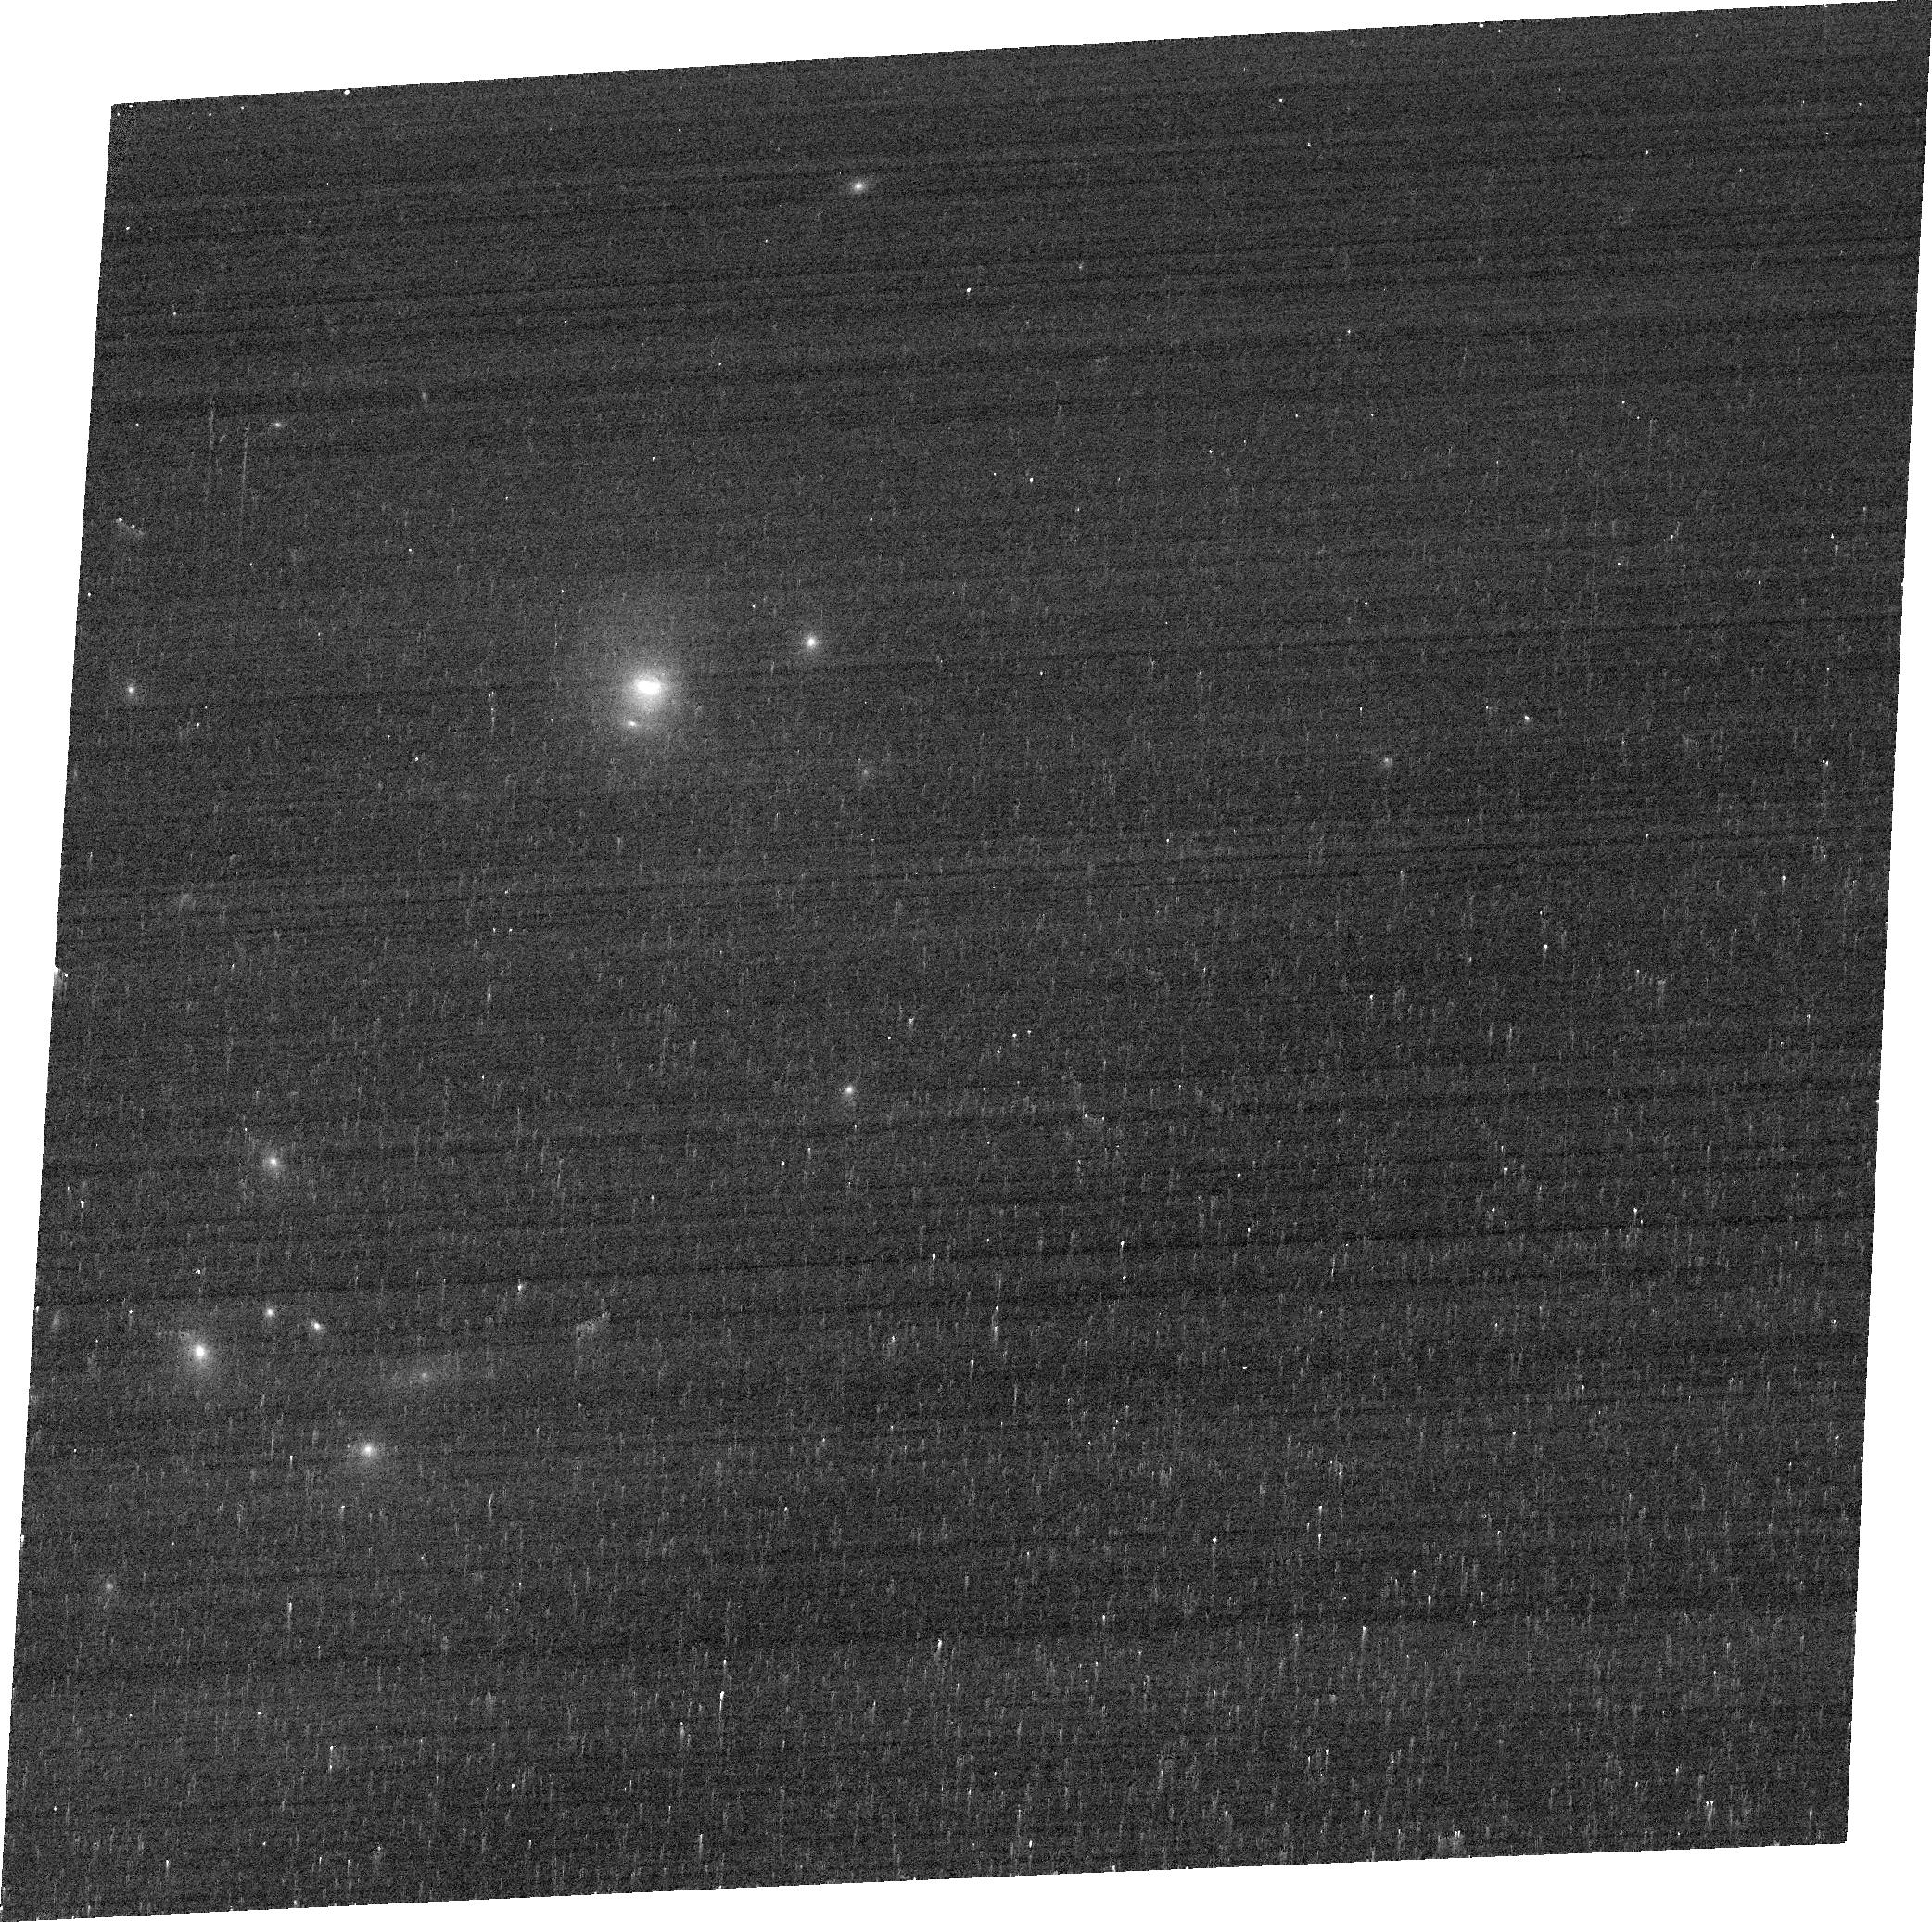
Target: B2-1435+30. Instrument: ACS/WFC. Filter: FR647M. Exposure: 3 min. Observation ID: jcmg10020

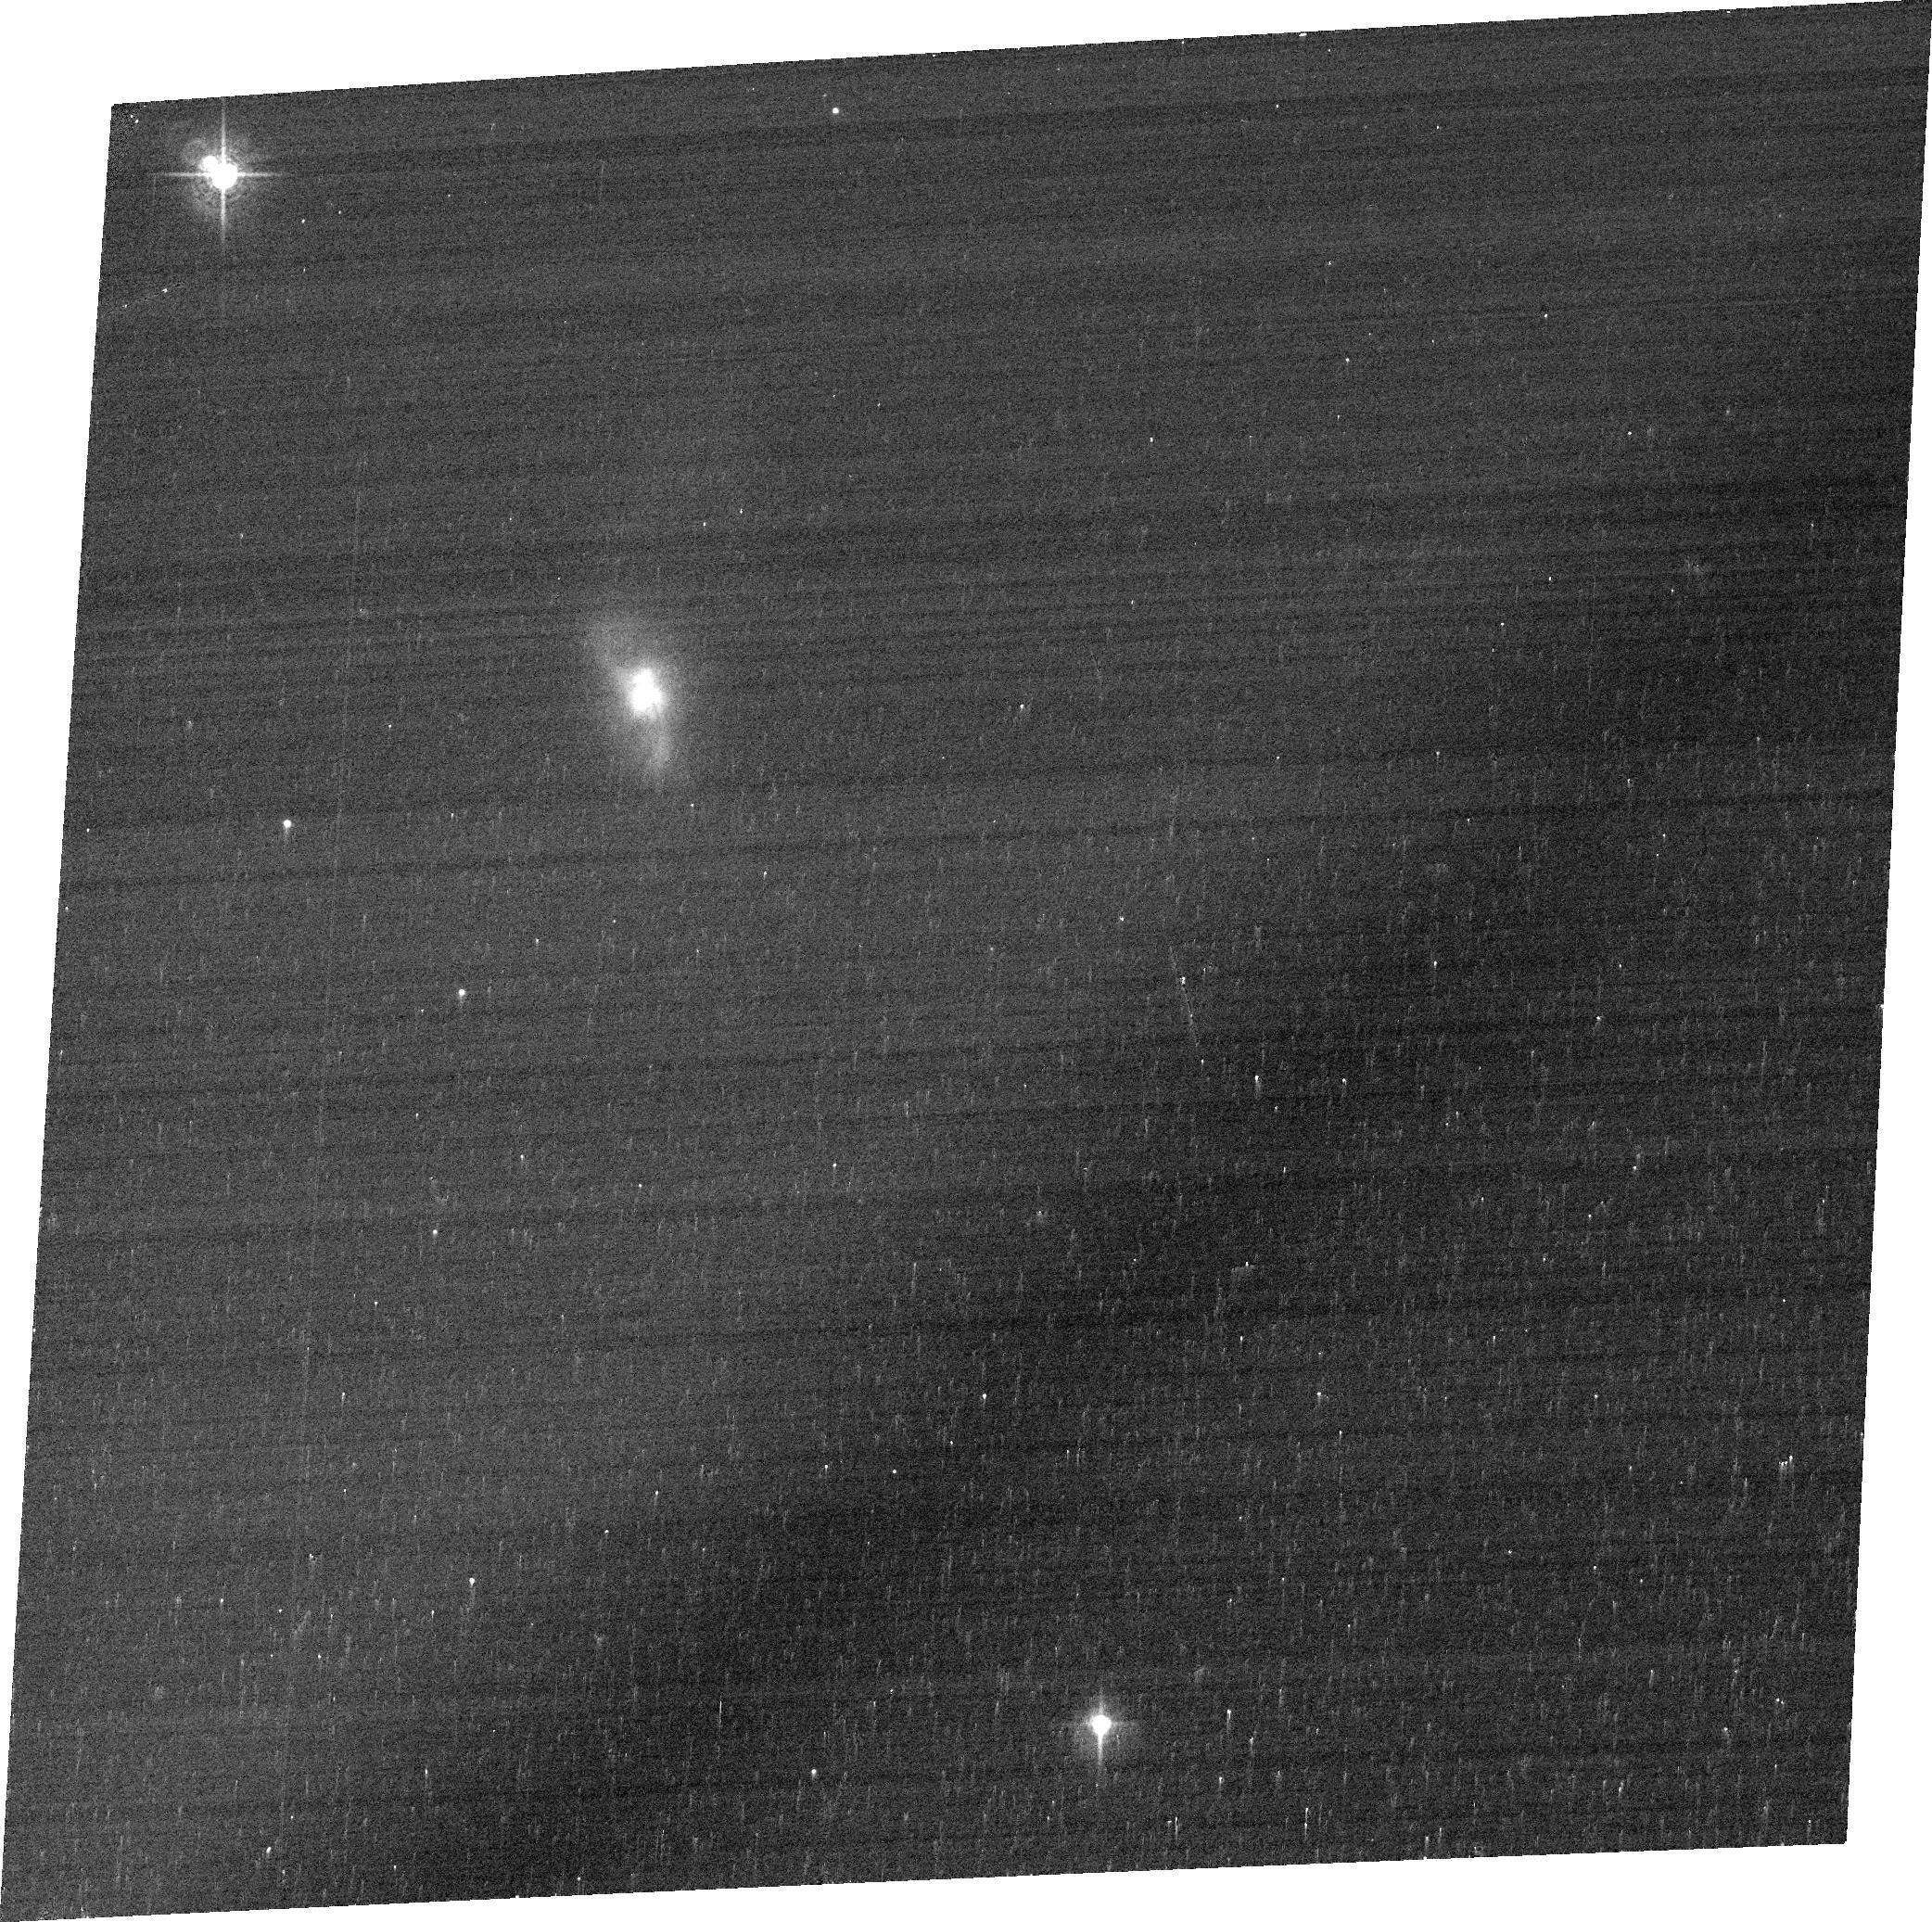
Target: 2MASX-J08025293+2552551. Instrument: ACS/WFC. Filter: FR647M. Exposure: 3 min. Observation ID: jcmg07020

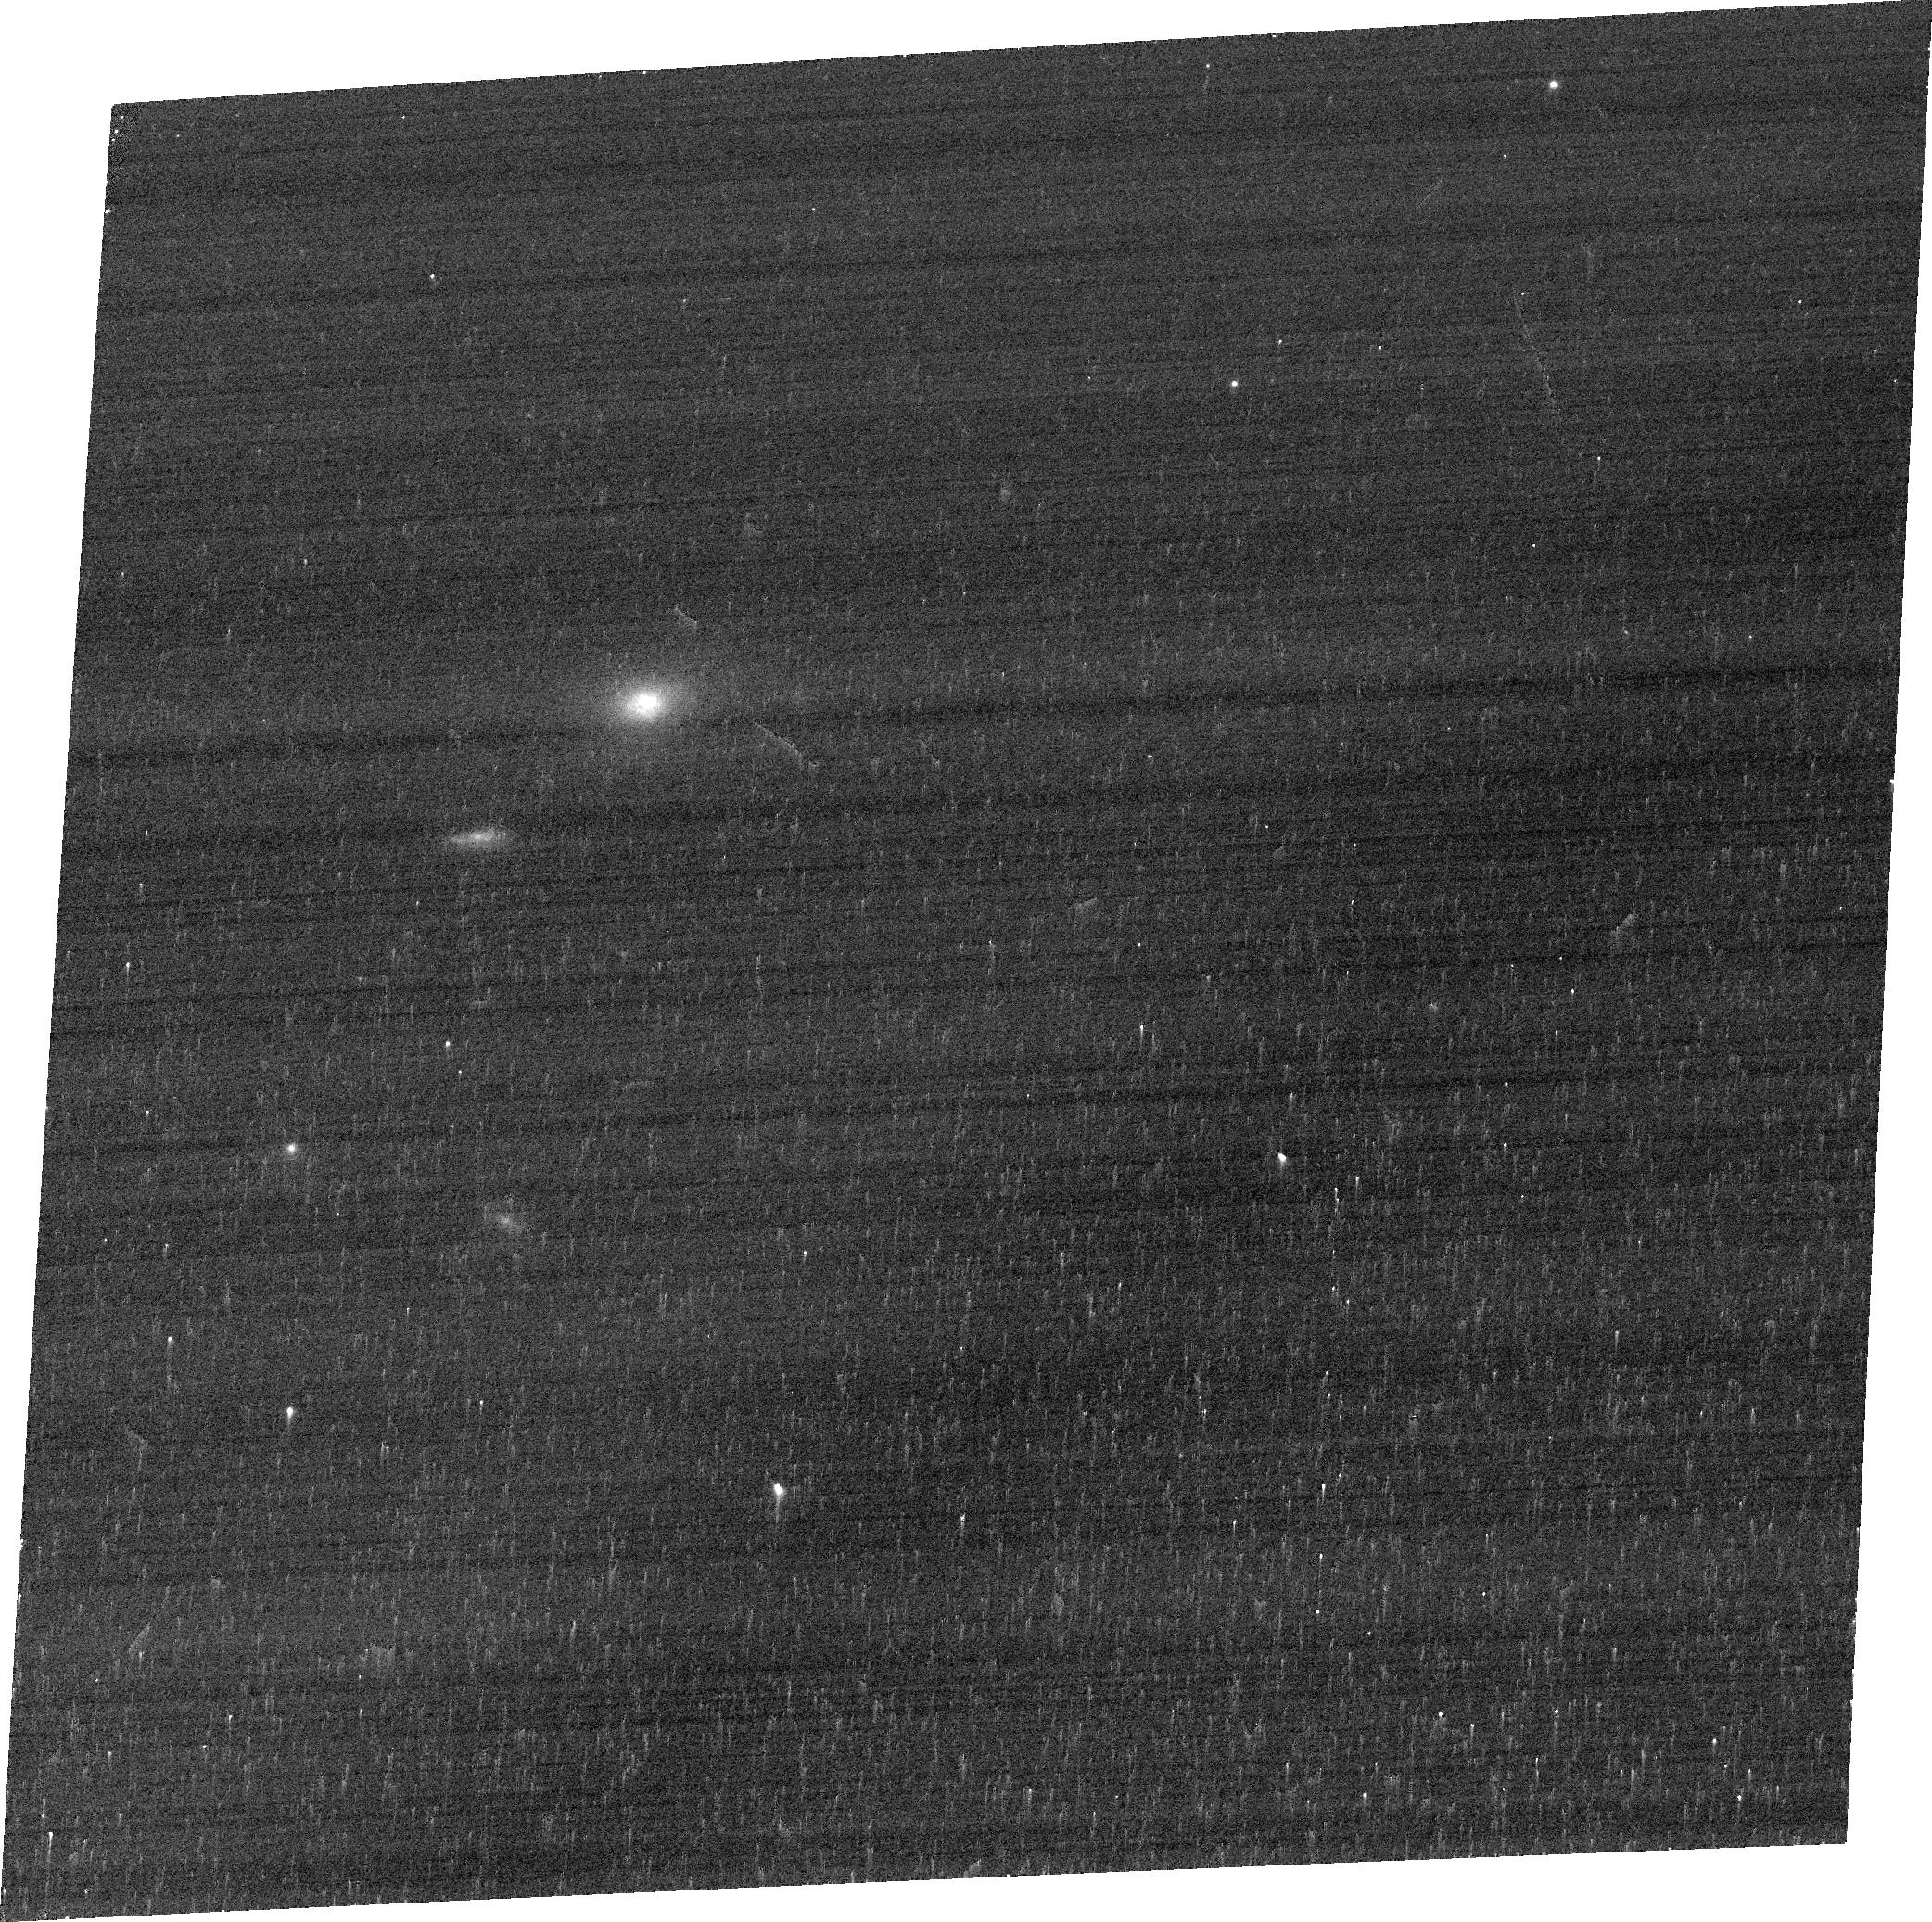
Target: 2MASX-J16531506+2349431. Instrument: ACS/WFC. Filter: FR647M. Exposure: 3 min. Observation ID: jcmg09020

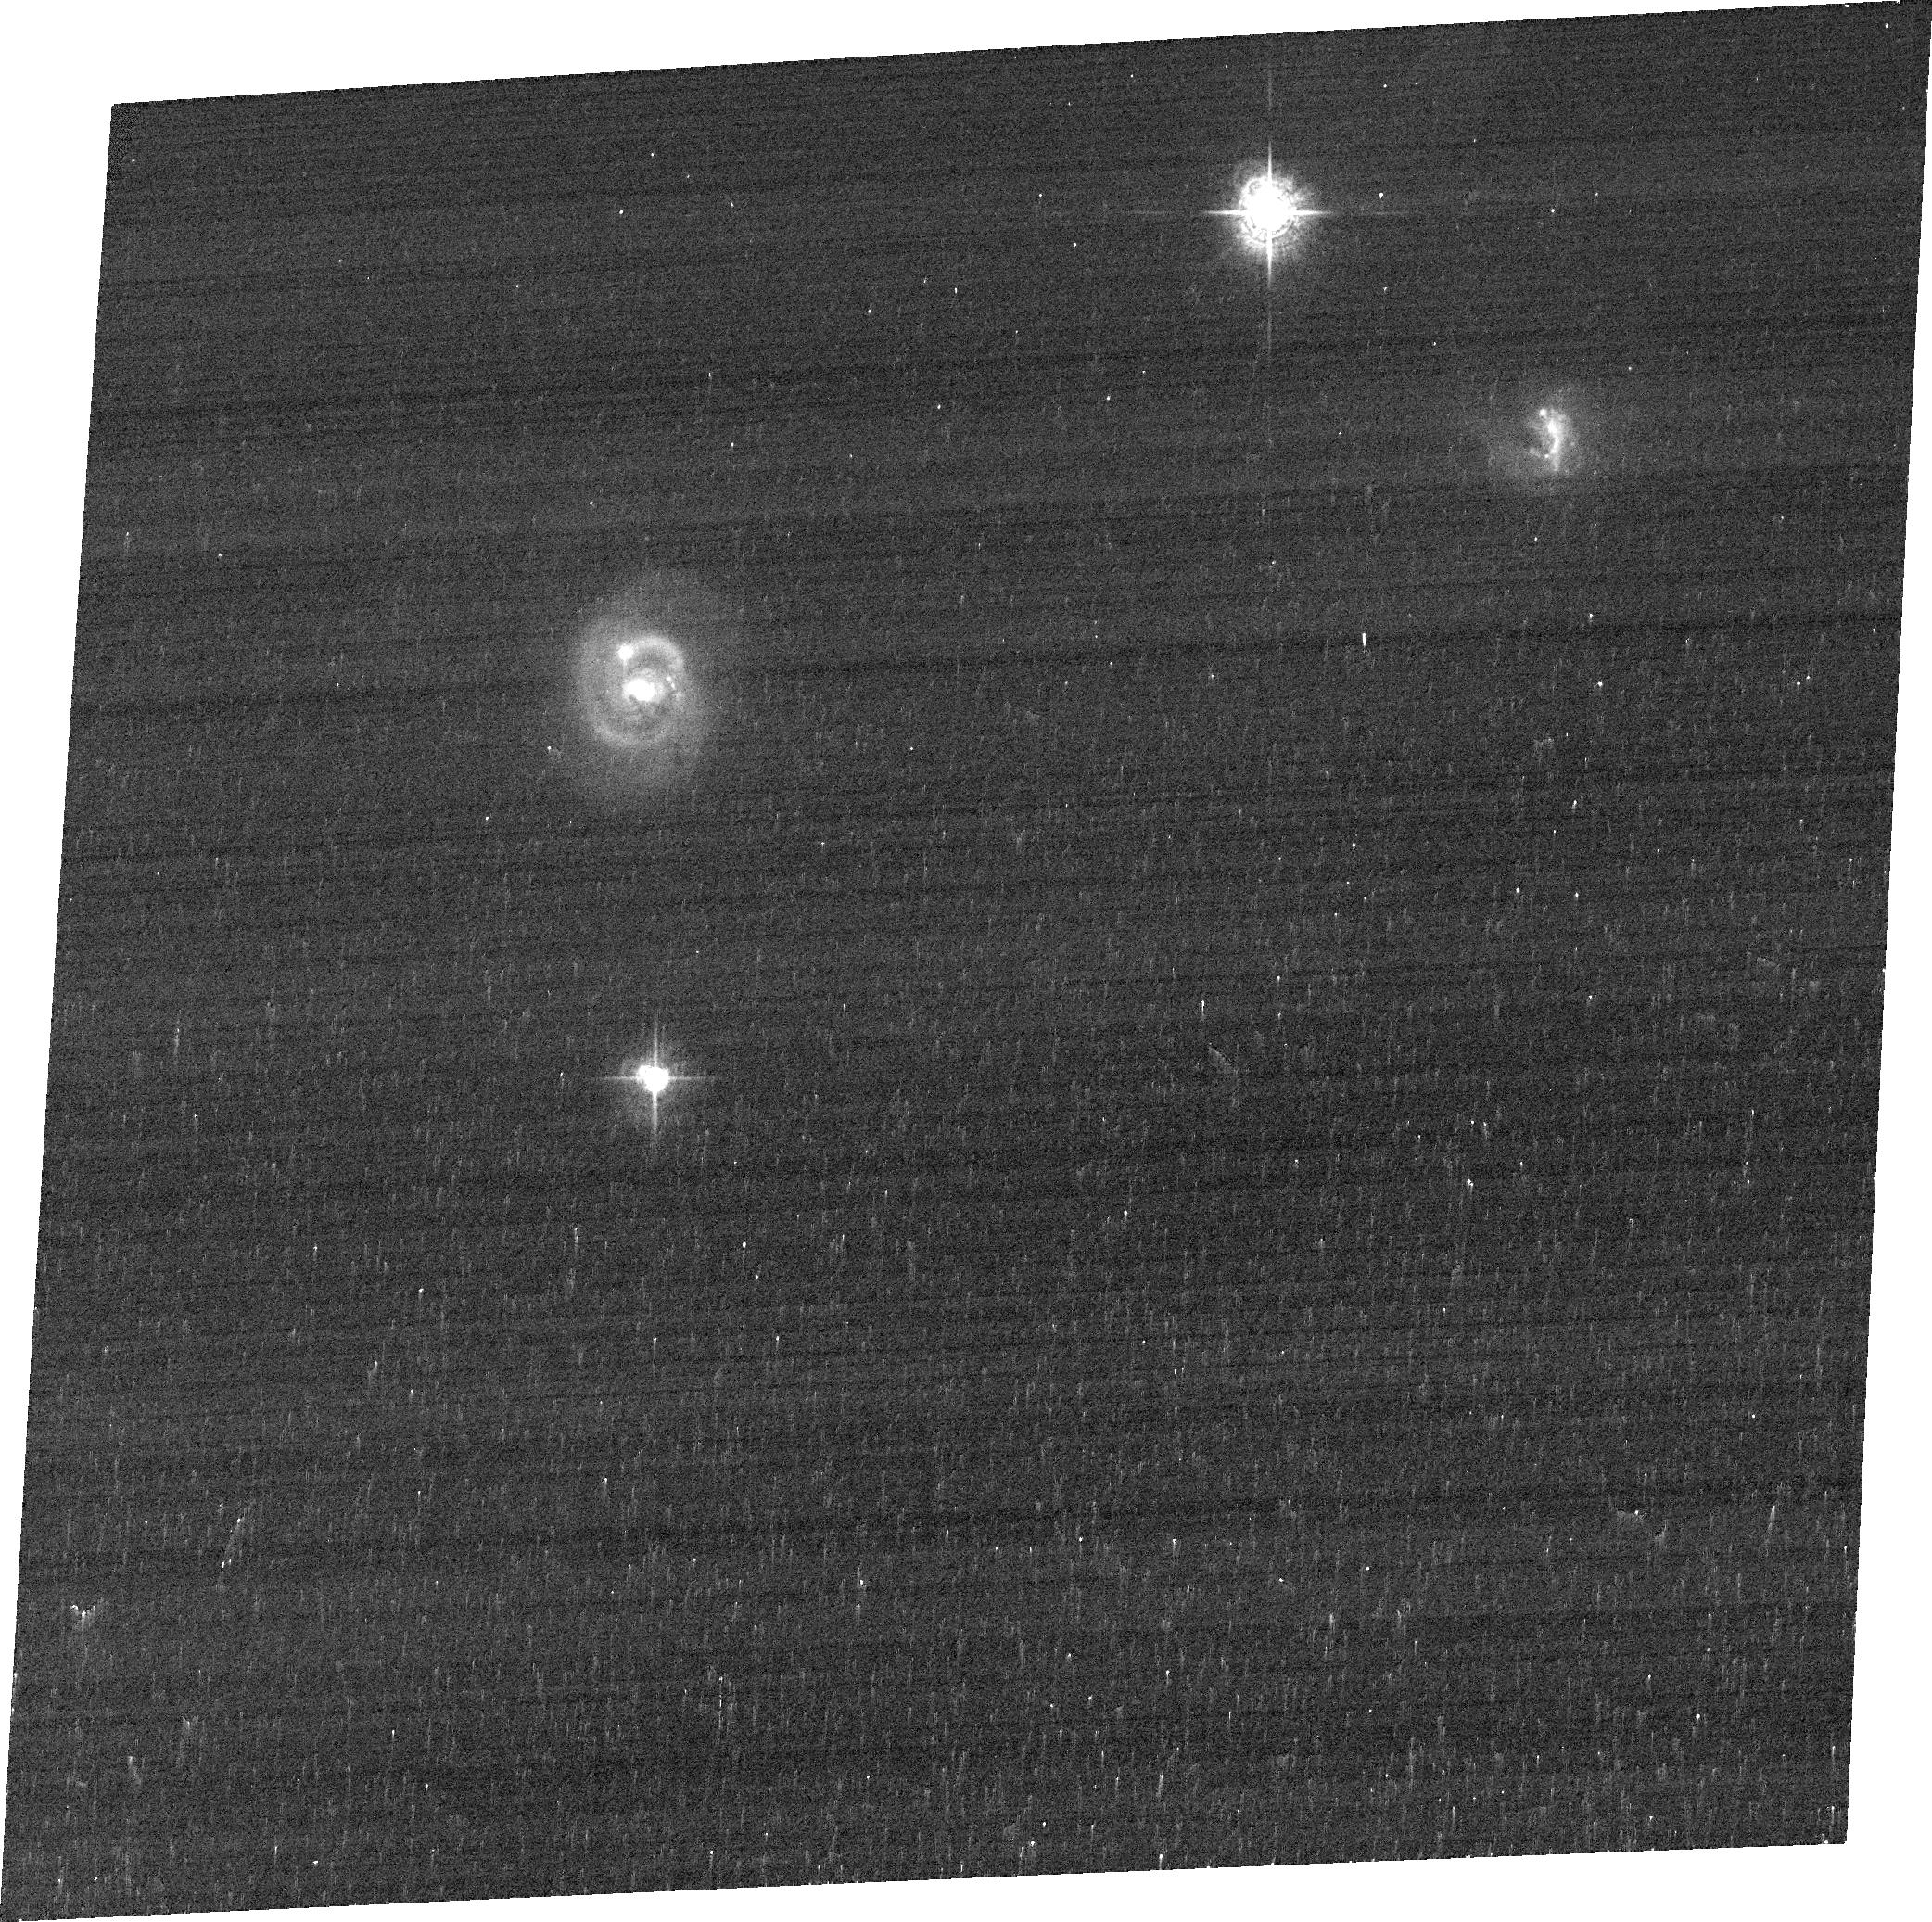
Target: MRK-477. Instrument: ACS/WFC. Filter: FR647M. Exposure: 3 min. Observation ID: jcmg01020

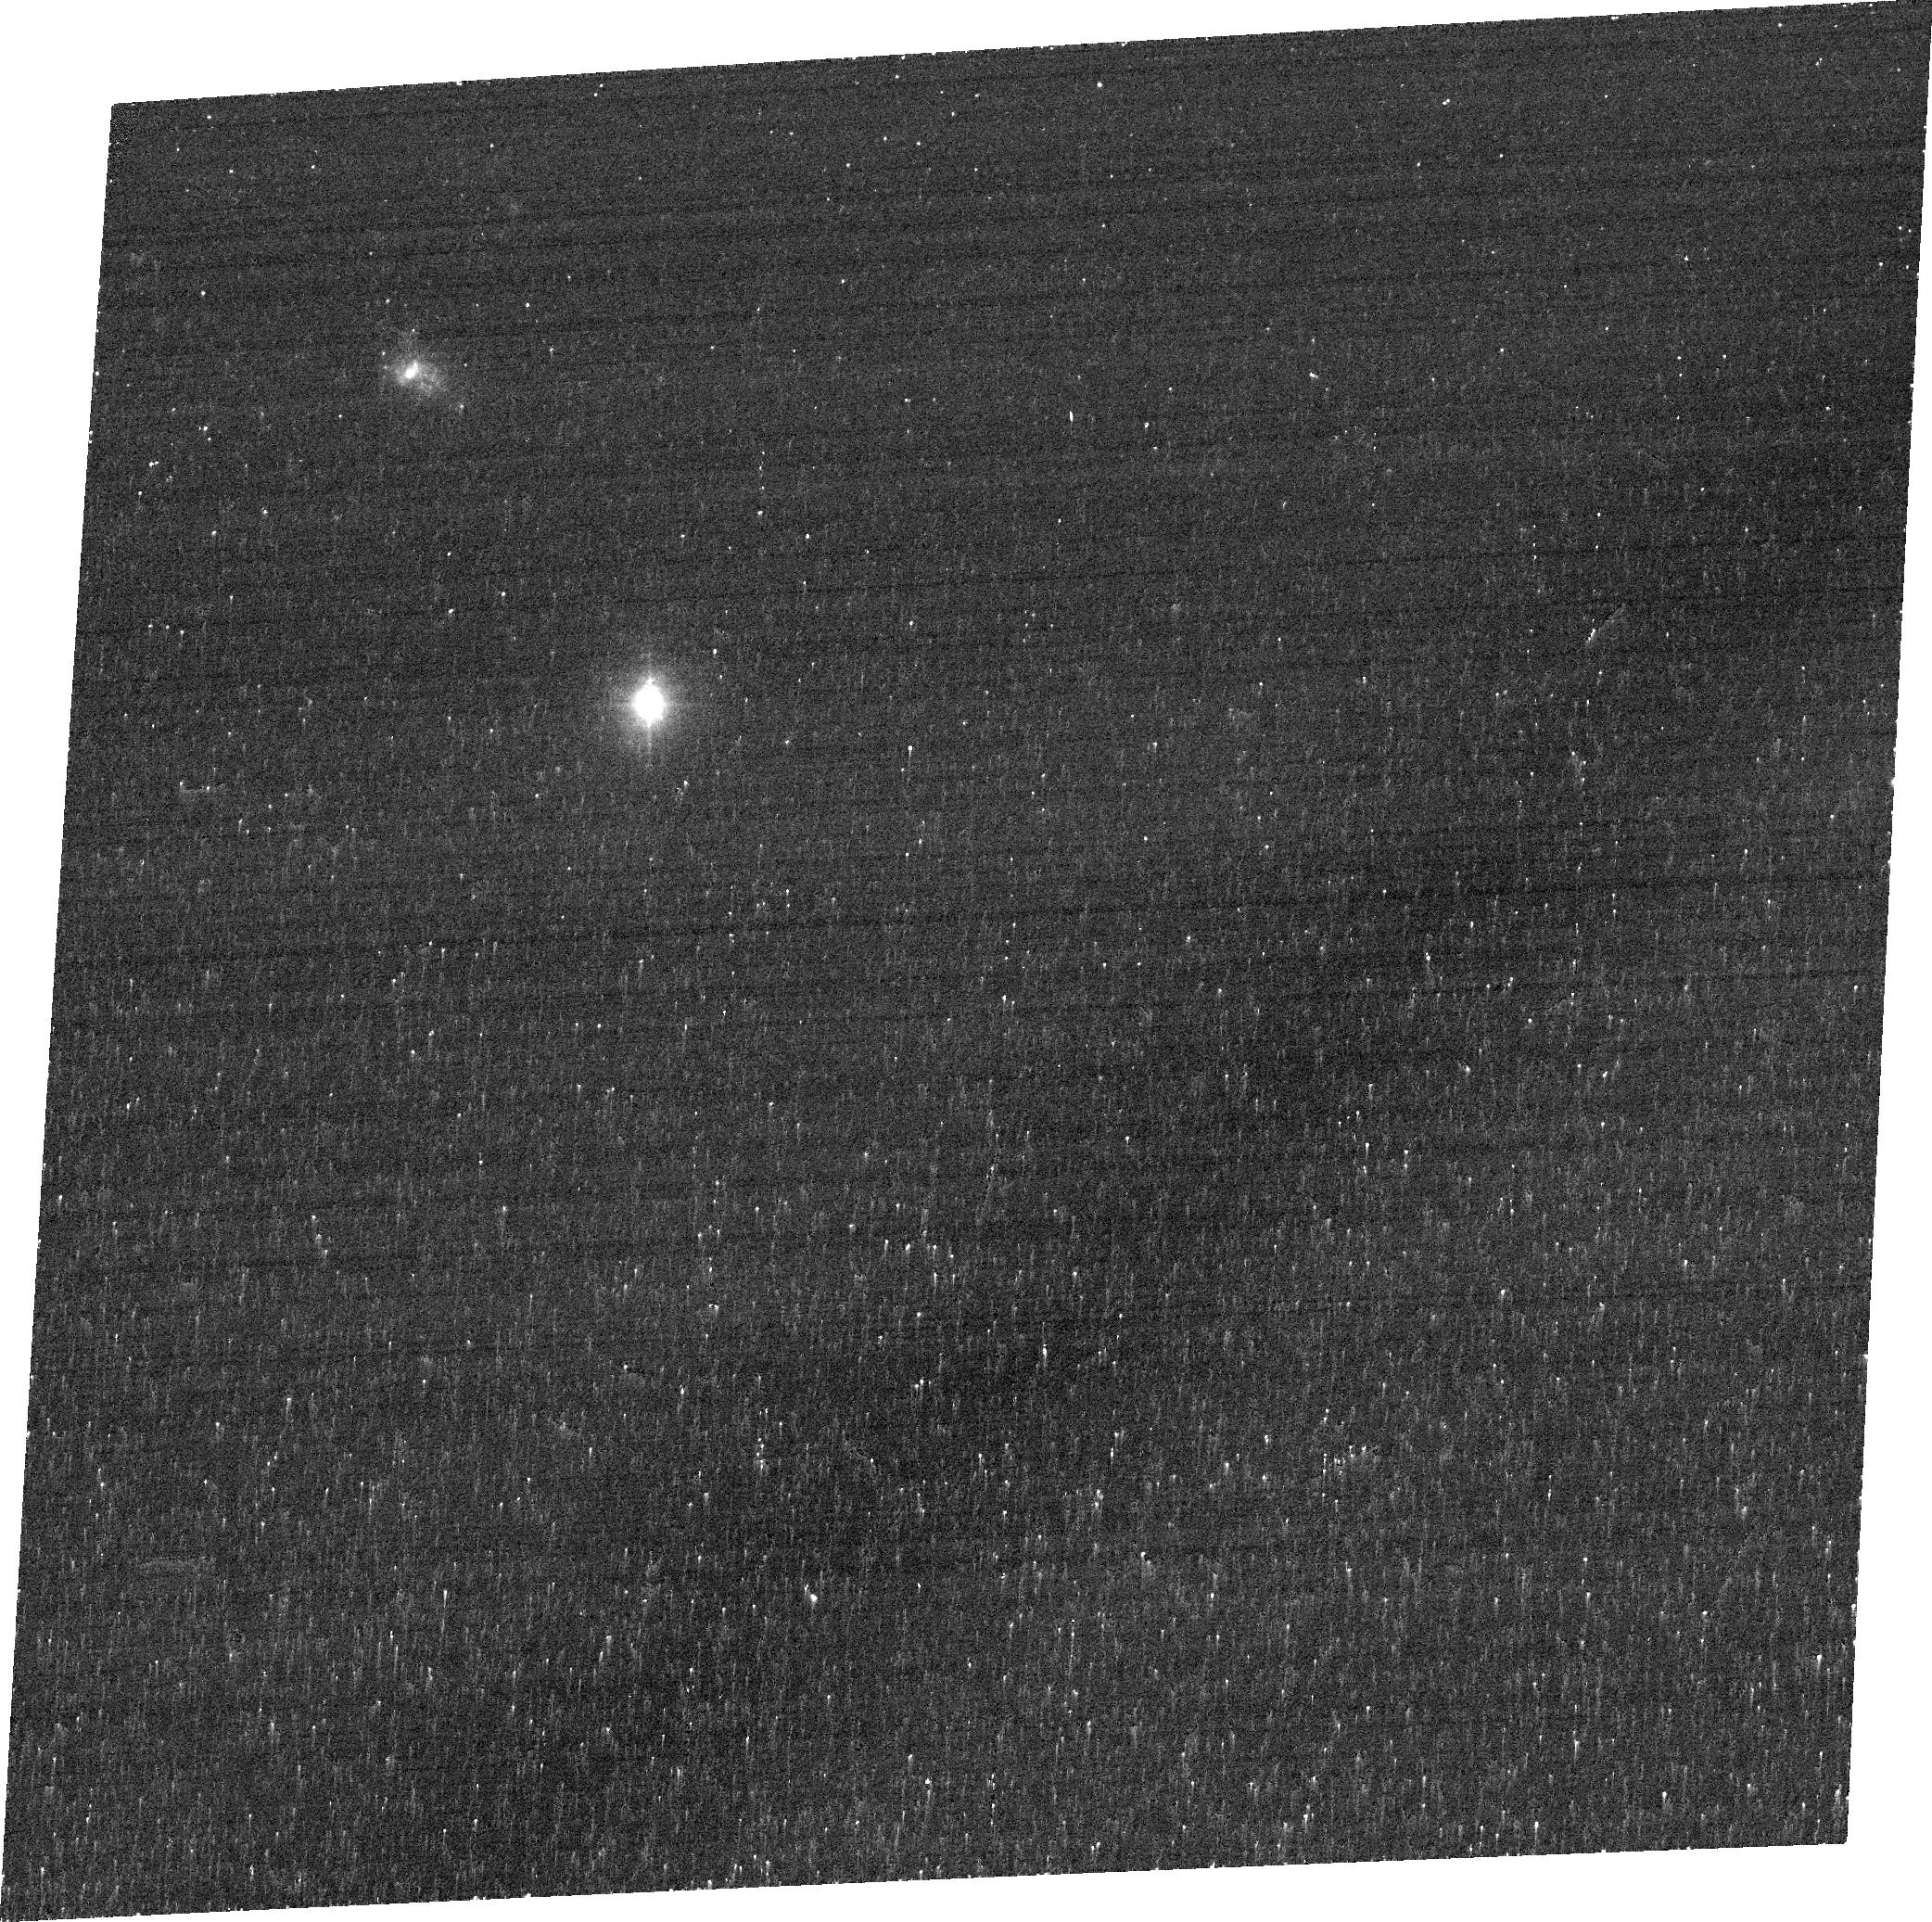
Target: 2MASX-J14054117+4026326. Instrument: ACS/WFC. Filter: FR551N. Exposure: 31 min. Observation ID: jcmg08010

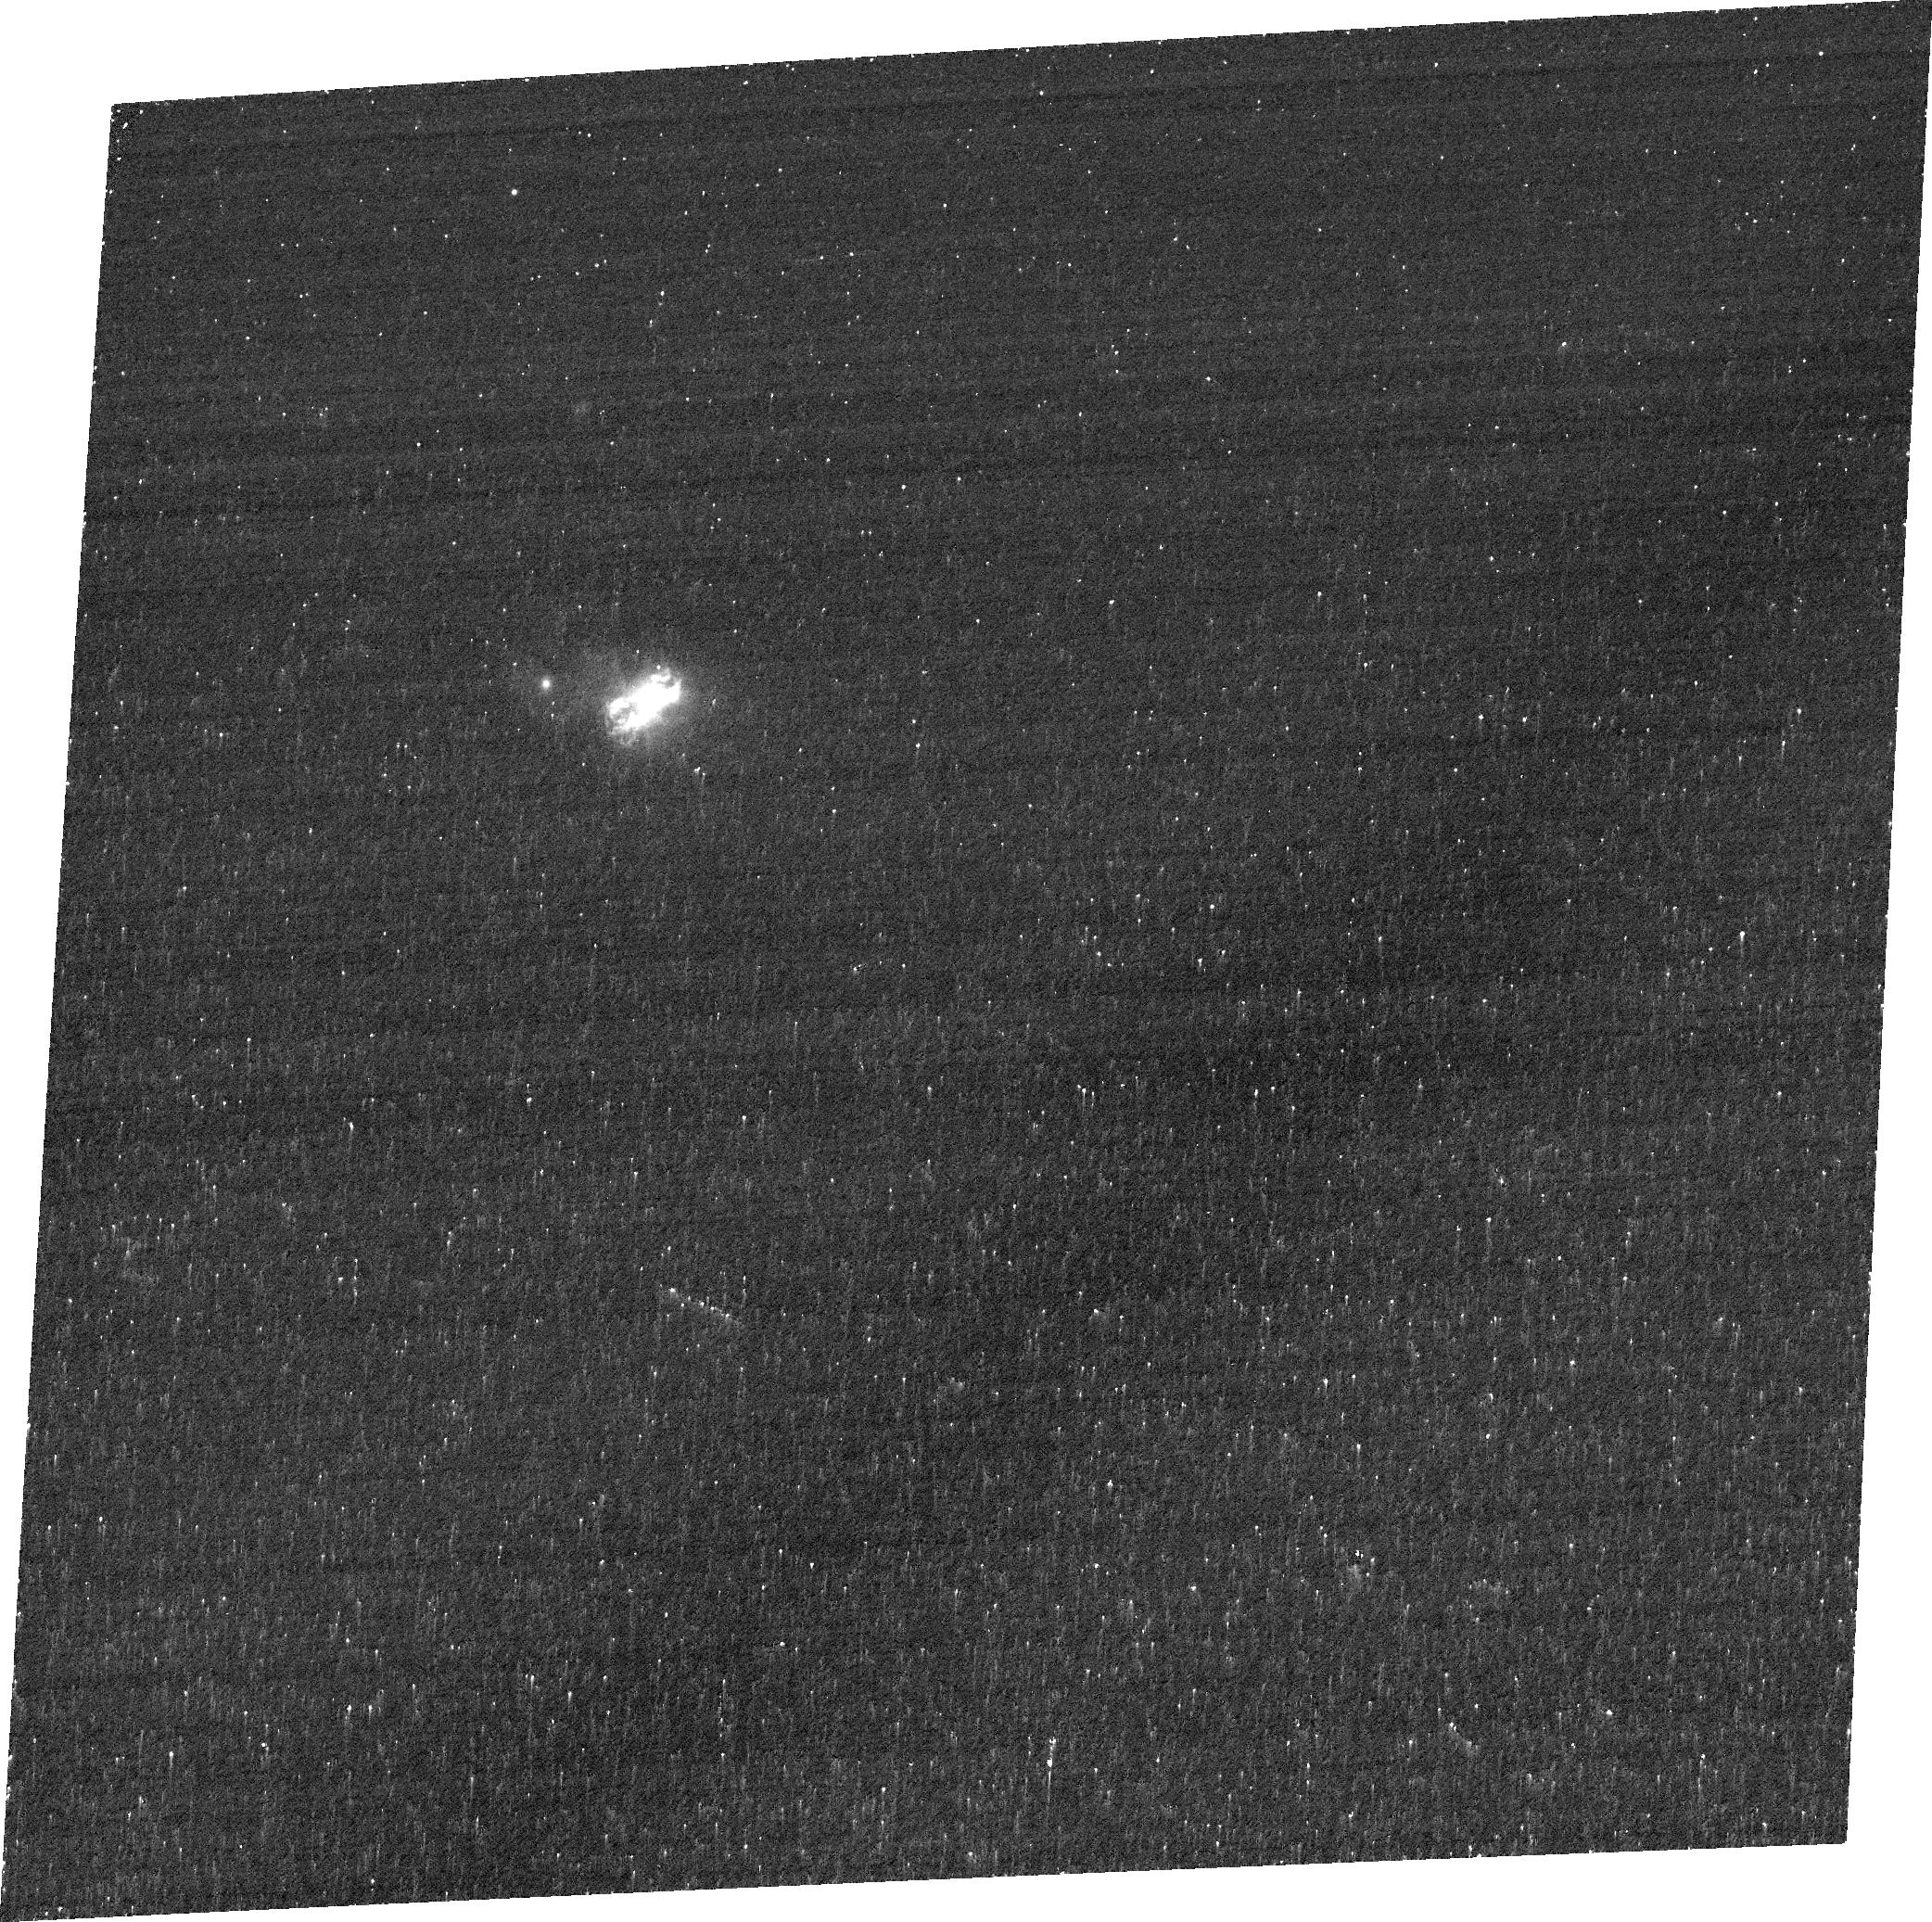
Target: FIRST-J120041.4+314745. Instrument: ACS/WFC. Filter: FR551N. Exposure: 30 min. Observation ID: jcmg03010

Do QSO2s have Narrow Line Region Outflows? Implications for quasar-mode feedback (PI: Kraemer, Steven B.)

The correlation between the masses of galaxy bulges and the super-massive black holes (BH) at their gravitational centers suggests that they co-evolve. The process thought to regulate bulge/BH growth is ``AGN feedback'', either in the form of radiation-driven (``quasar mode'') or mechanically driven (e.g., ``radio mode'') outflows. Studies of Seyfert galaxies have revealed massive gas flows through the Narrow Line Region (NLR), likely radiatively driven by the AGN. Although one might naively expect that the magnitude of these outflows would scale with luminosity, a recent ground-based study of the NLR of QSO2s suggests more chaotic kinematics, with little evidence for grand-scale outflows. Are the outflows disrupted close to the AGN? If so, it casts doubt on the effectiveness of quasar-mode feedback. However, based on what is observed in Seyferts and scaling with luminosity, the outflow-dominated regions in QSO2s should be ~ 1 kpc, which cannot be resolved in ground-based optical spectra. Therefore, we propose to obtain HST/ACS images and STIS long-slit spectra of 11 radio-quiet QSO2s, selected from the Reyes et al. (2008) sample. With these data, we will measure and model the NLR kinematics, probe the dynamics of the gas, and, ultimately, determine whether AGN-driven outflows exist in QSO2s. These results will have profound implications towards our understanding of AGN feedback.